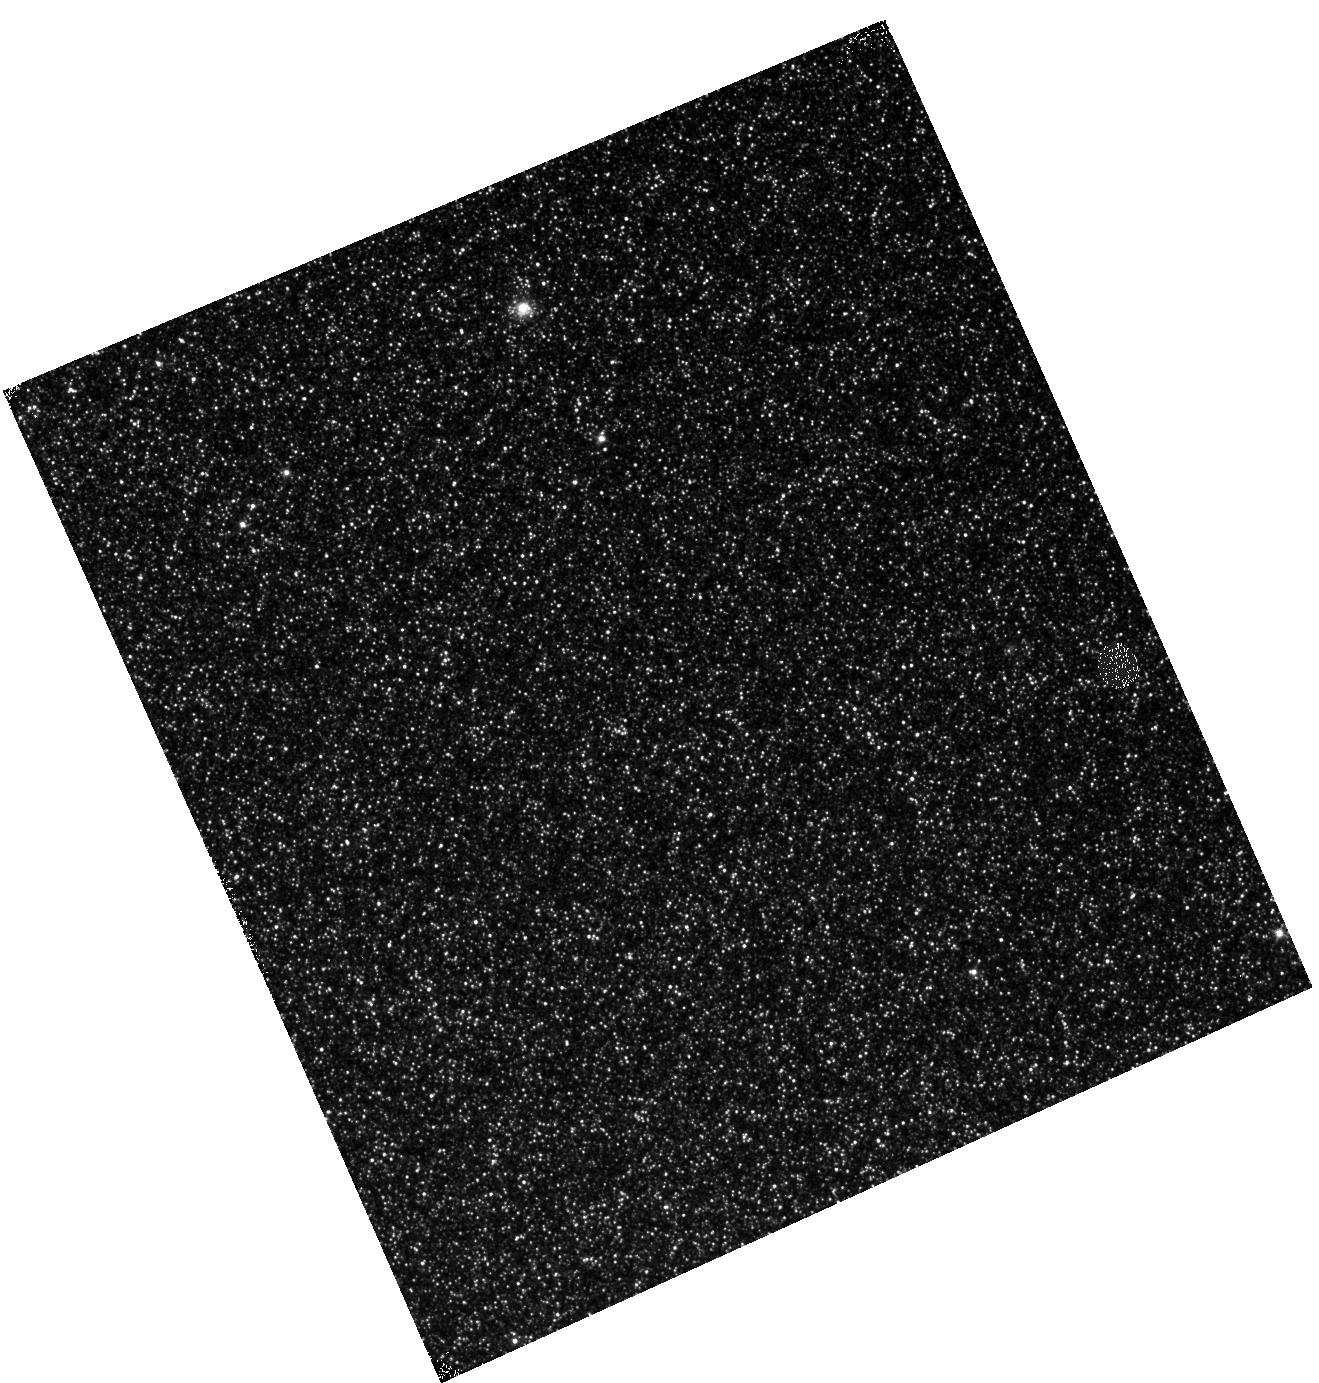
Target: M31-B07-F11-IR. Instrument: WFC3/IR. Filter: F110W. Exposure: 12 min. Observation ID: hst_12113_11_wfc3_ir_f110w_ibfr11

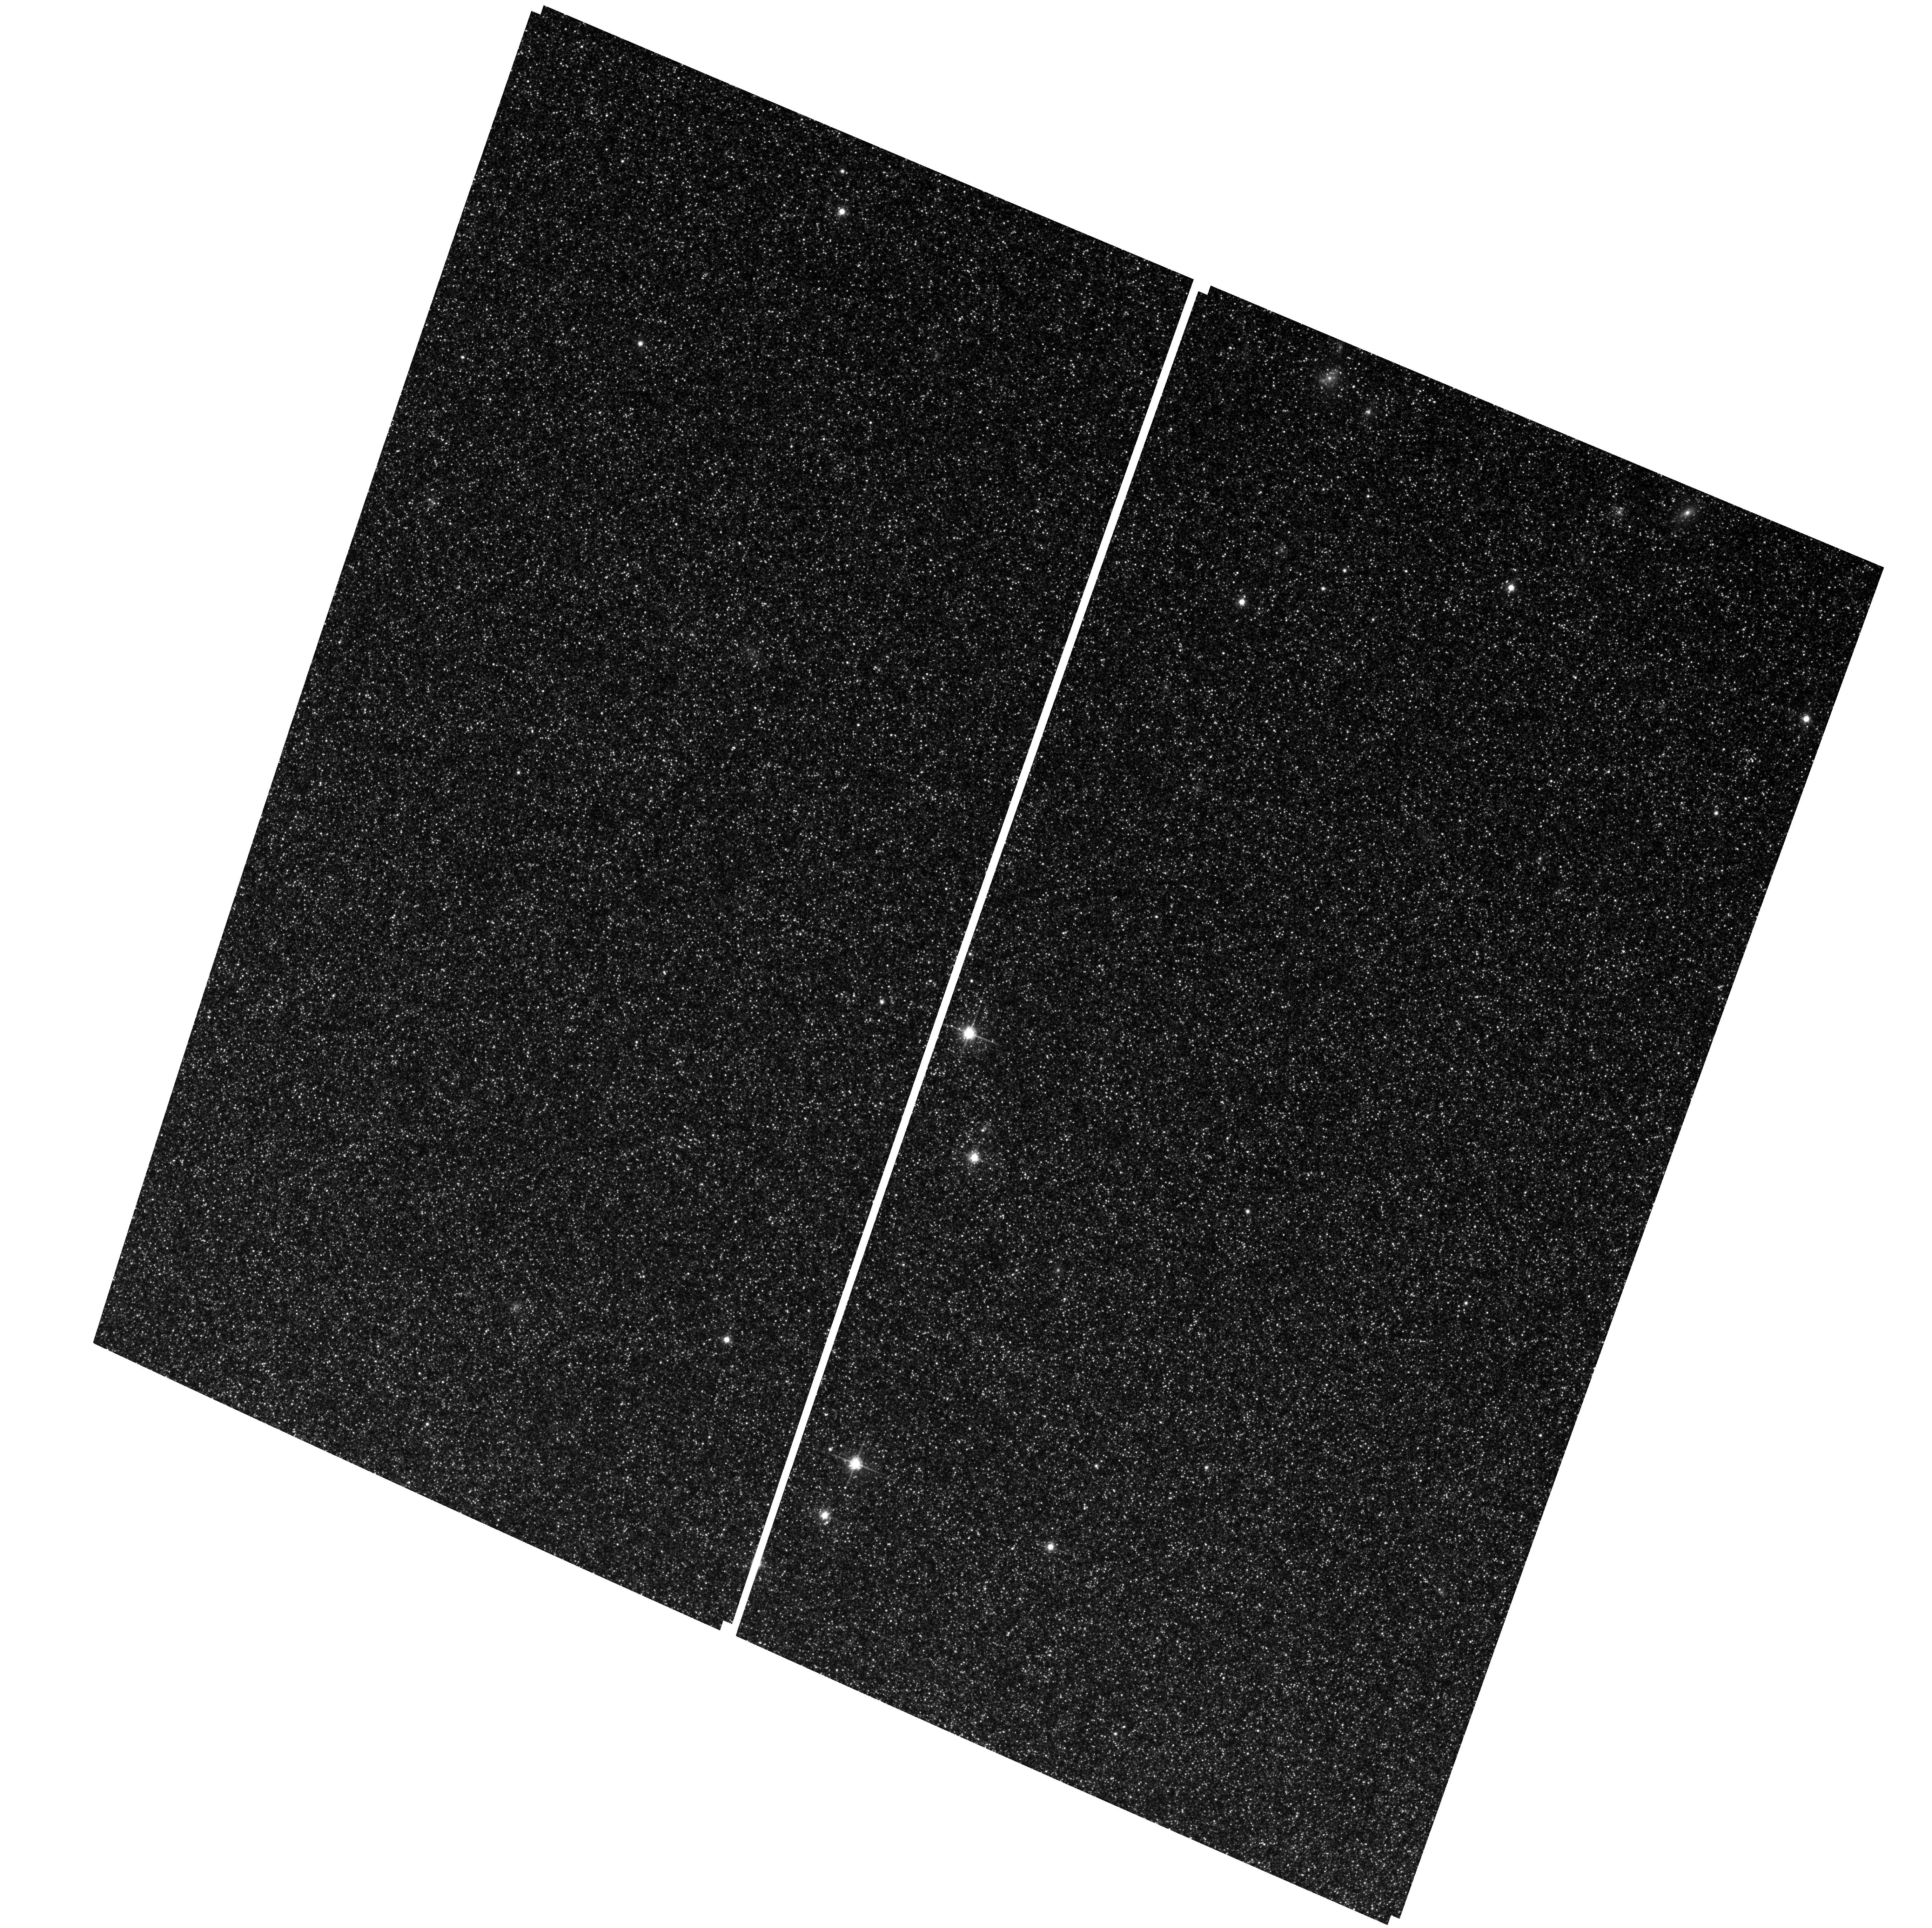
Target: M31-B07-F12-WFC. Instrument: ACS/WFC. Filter: F814W. Exposure: 29 min. Observation ID: hst_12113_09_acs_wfc_f814w_jbfr09

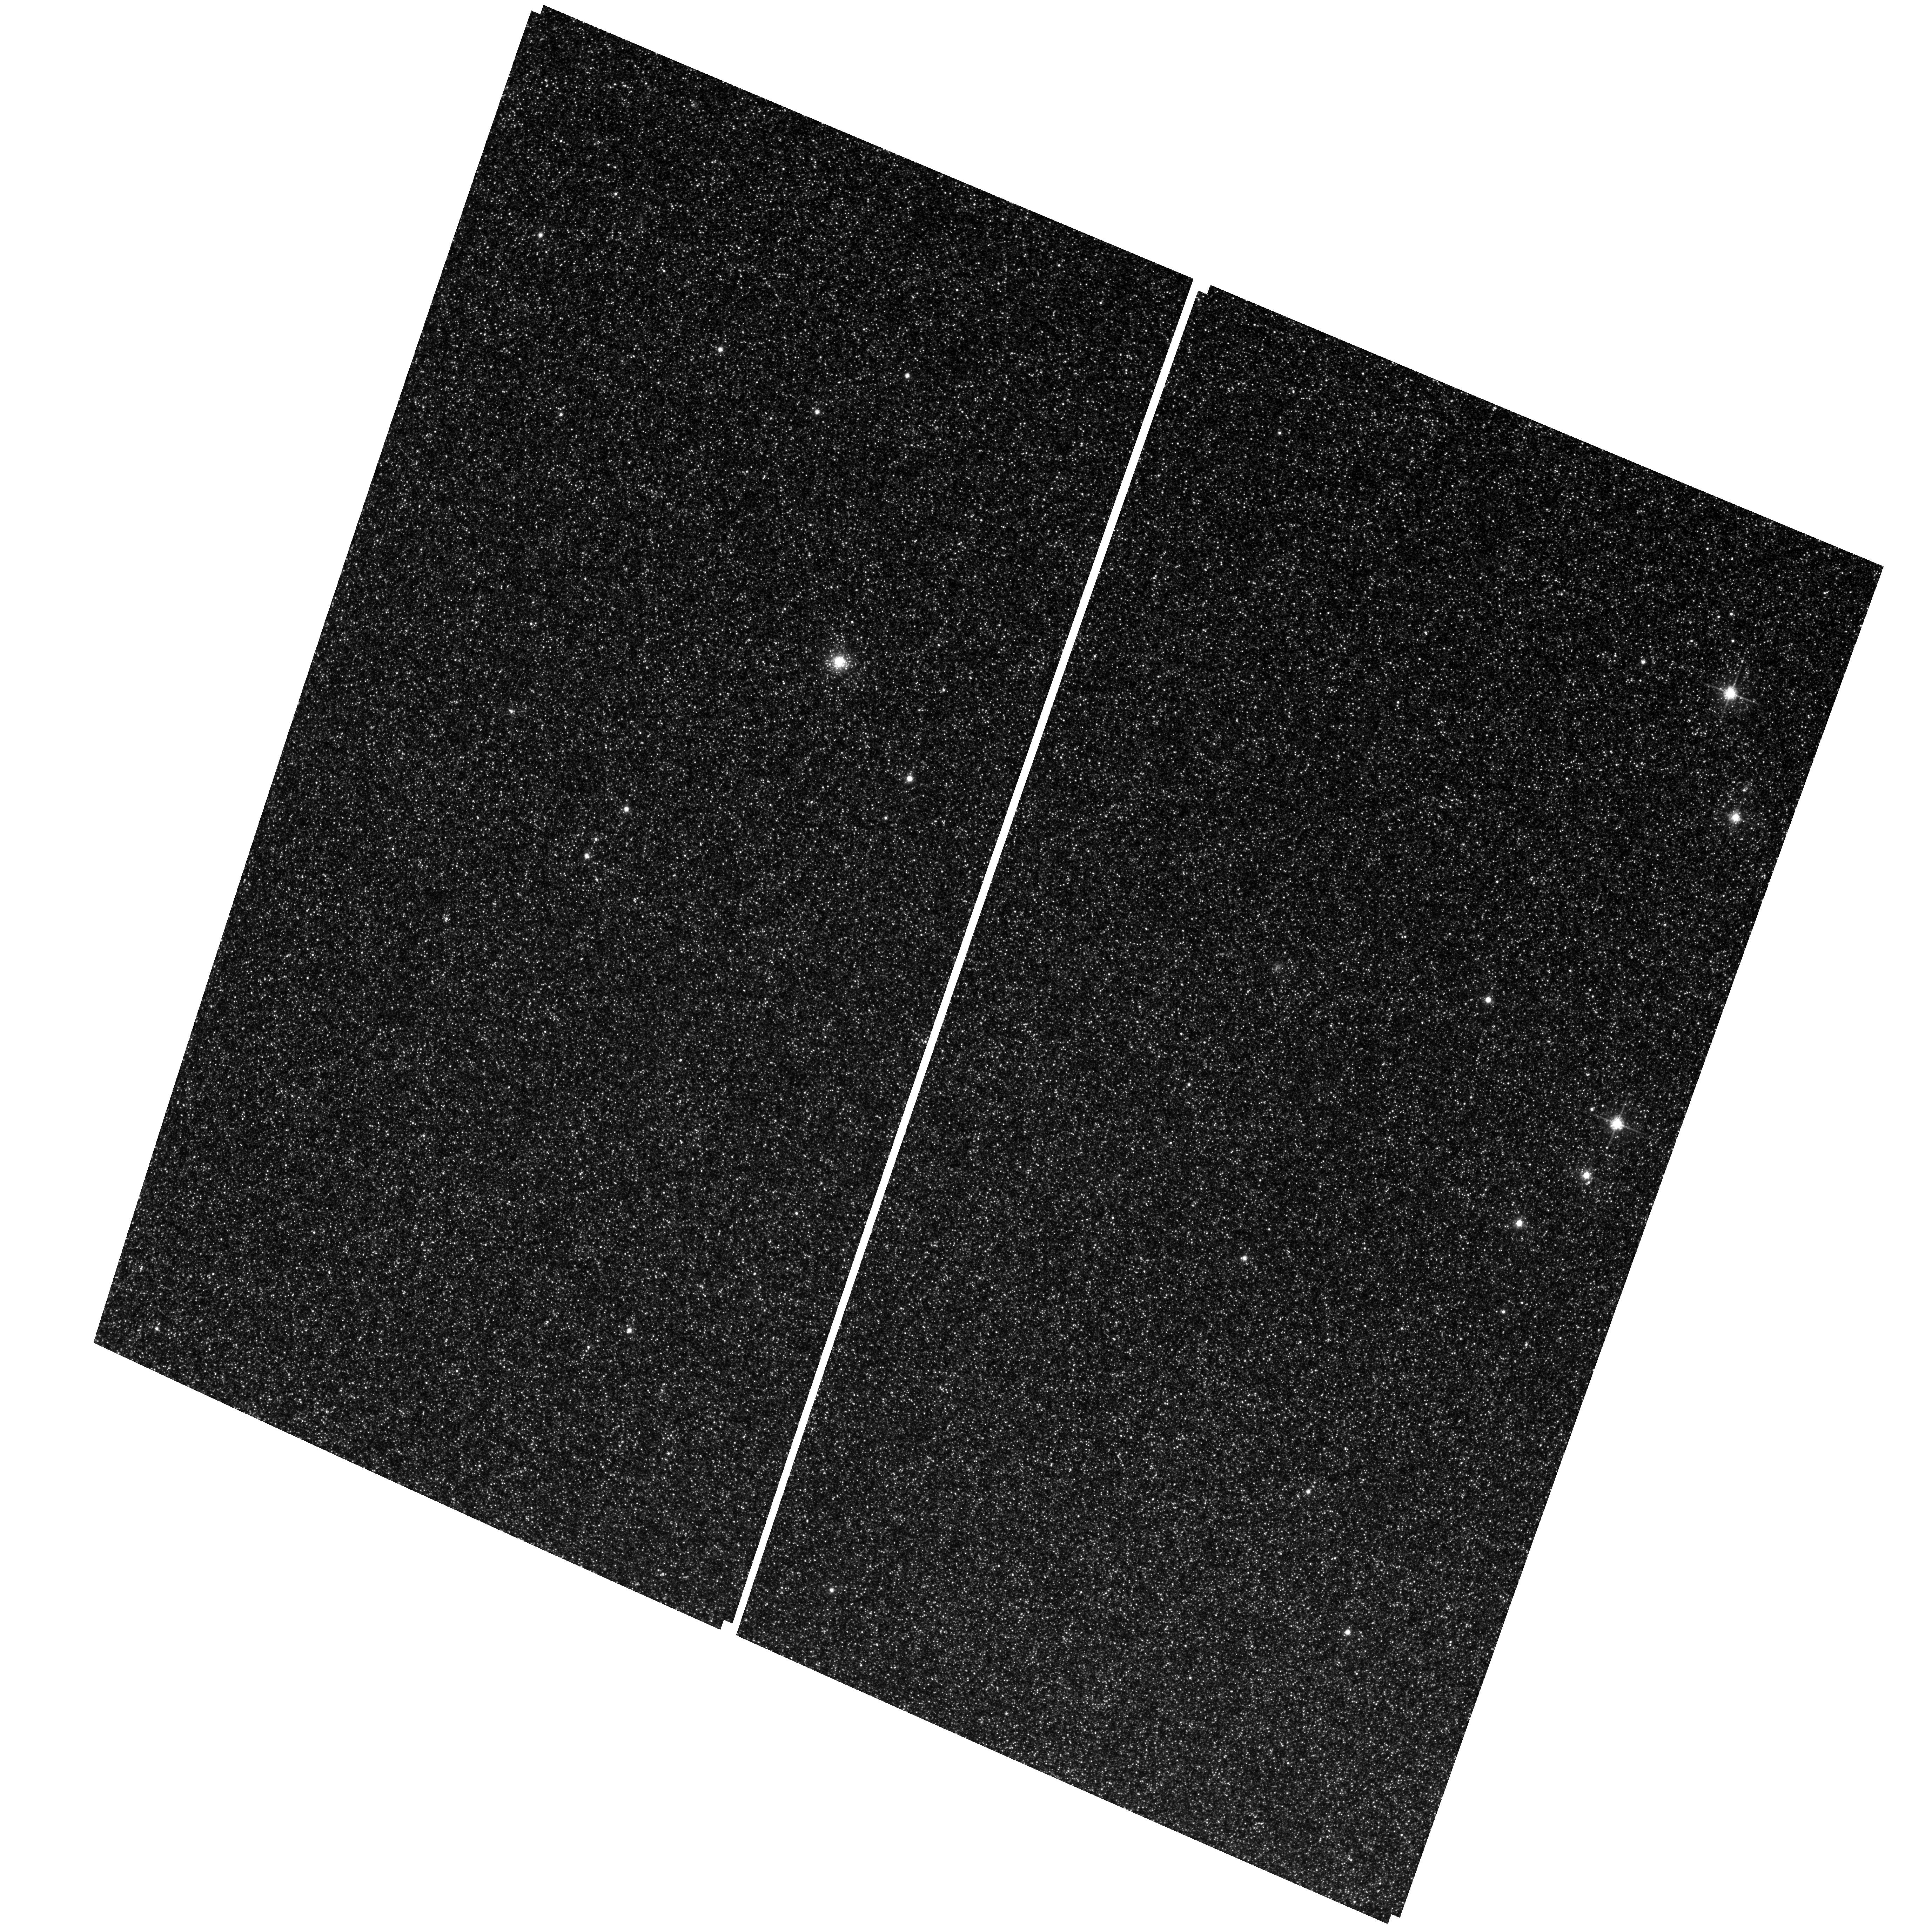
Target: M31-B07-F11-WFC. Instrument: ACS/WFC. Filter: F814W. Exposure: 29 min. Observation ID: hst_12113_08_acs_wfc_f814w_jbfr08

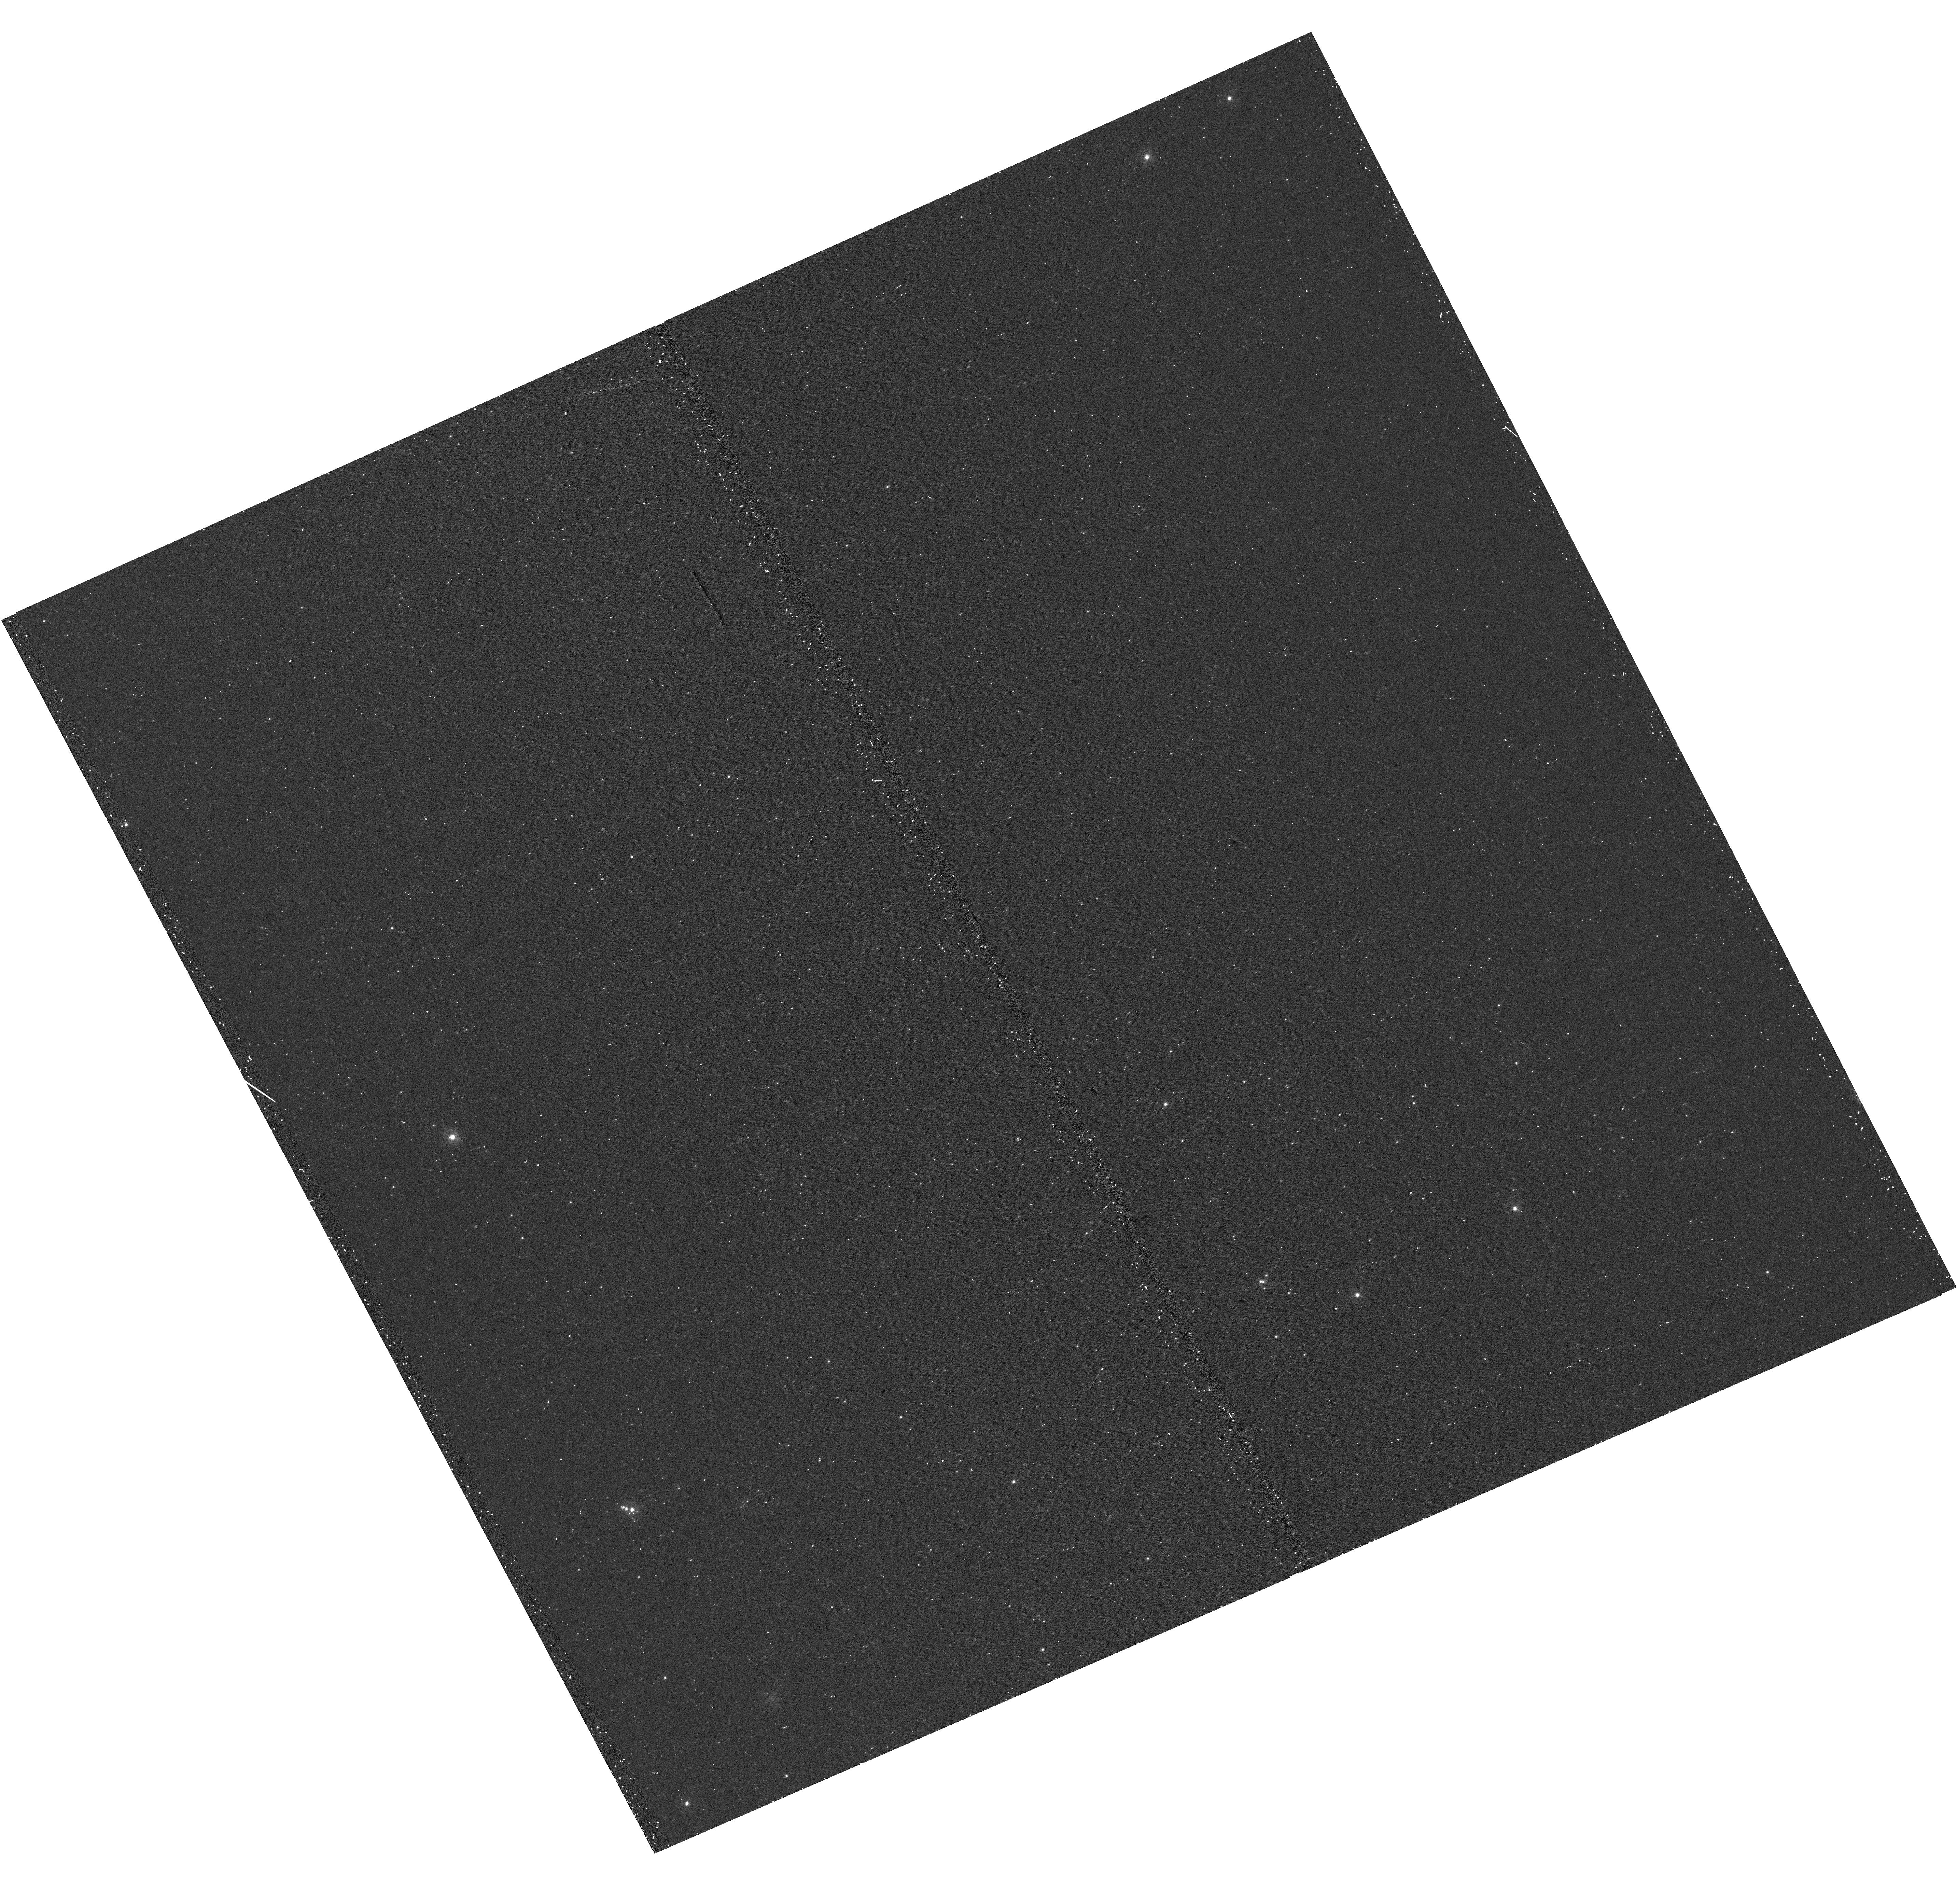
Target: M31-B07-F17-UVIS. Instrument: WFC3/UVIS. Filter: F275W. Exposure: 15 min. Observation ID: hst_12113_17_wfc3_uvis_f275w_ibfr17

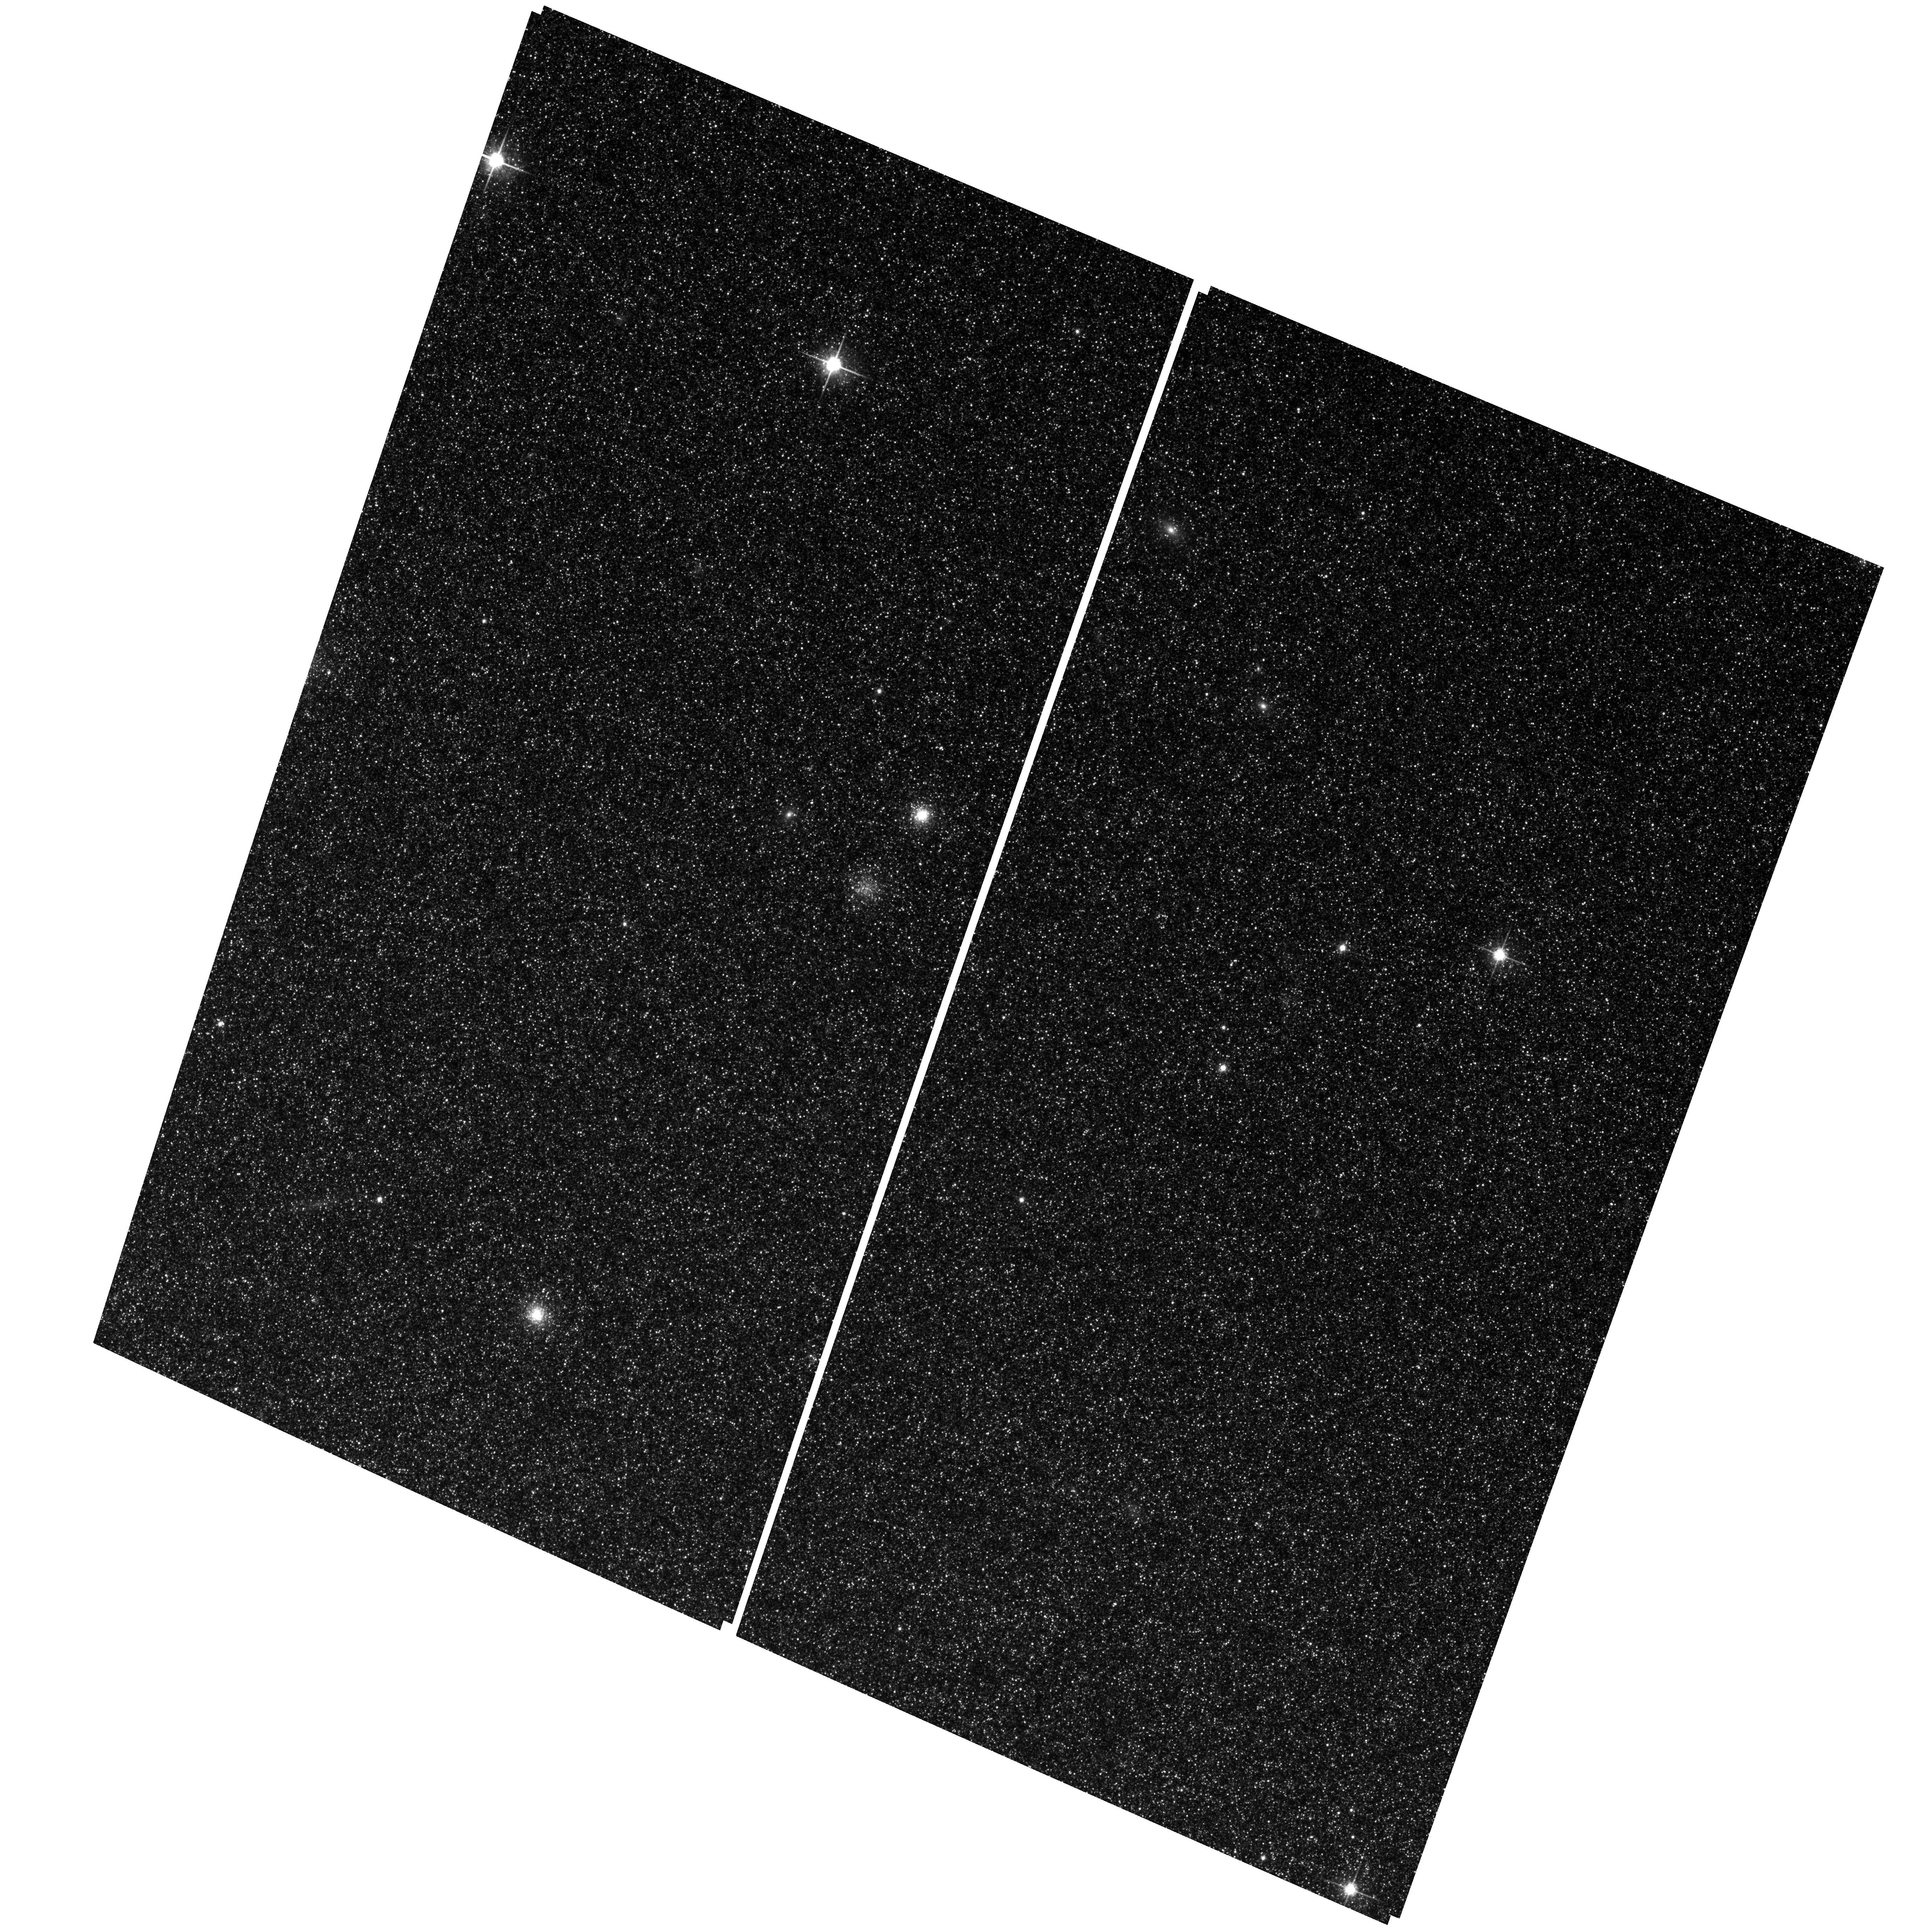
Target: M31-B07-F06-WFC. Instrument: ACS/WFC. Filter: F814W. Exposure: 29 min. Observation ID: hst_12113_03_acs_wfc_f814w_jbfr03

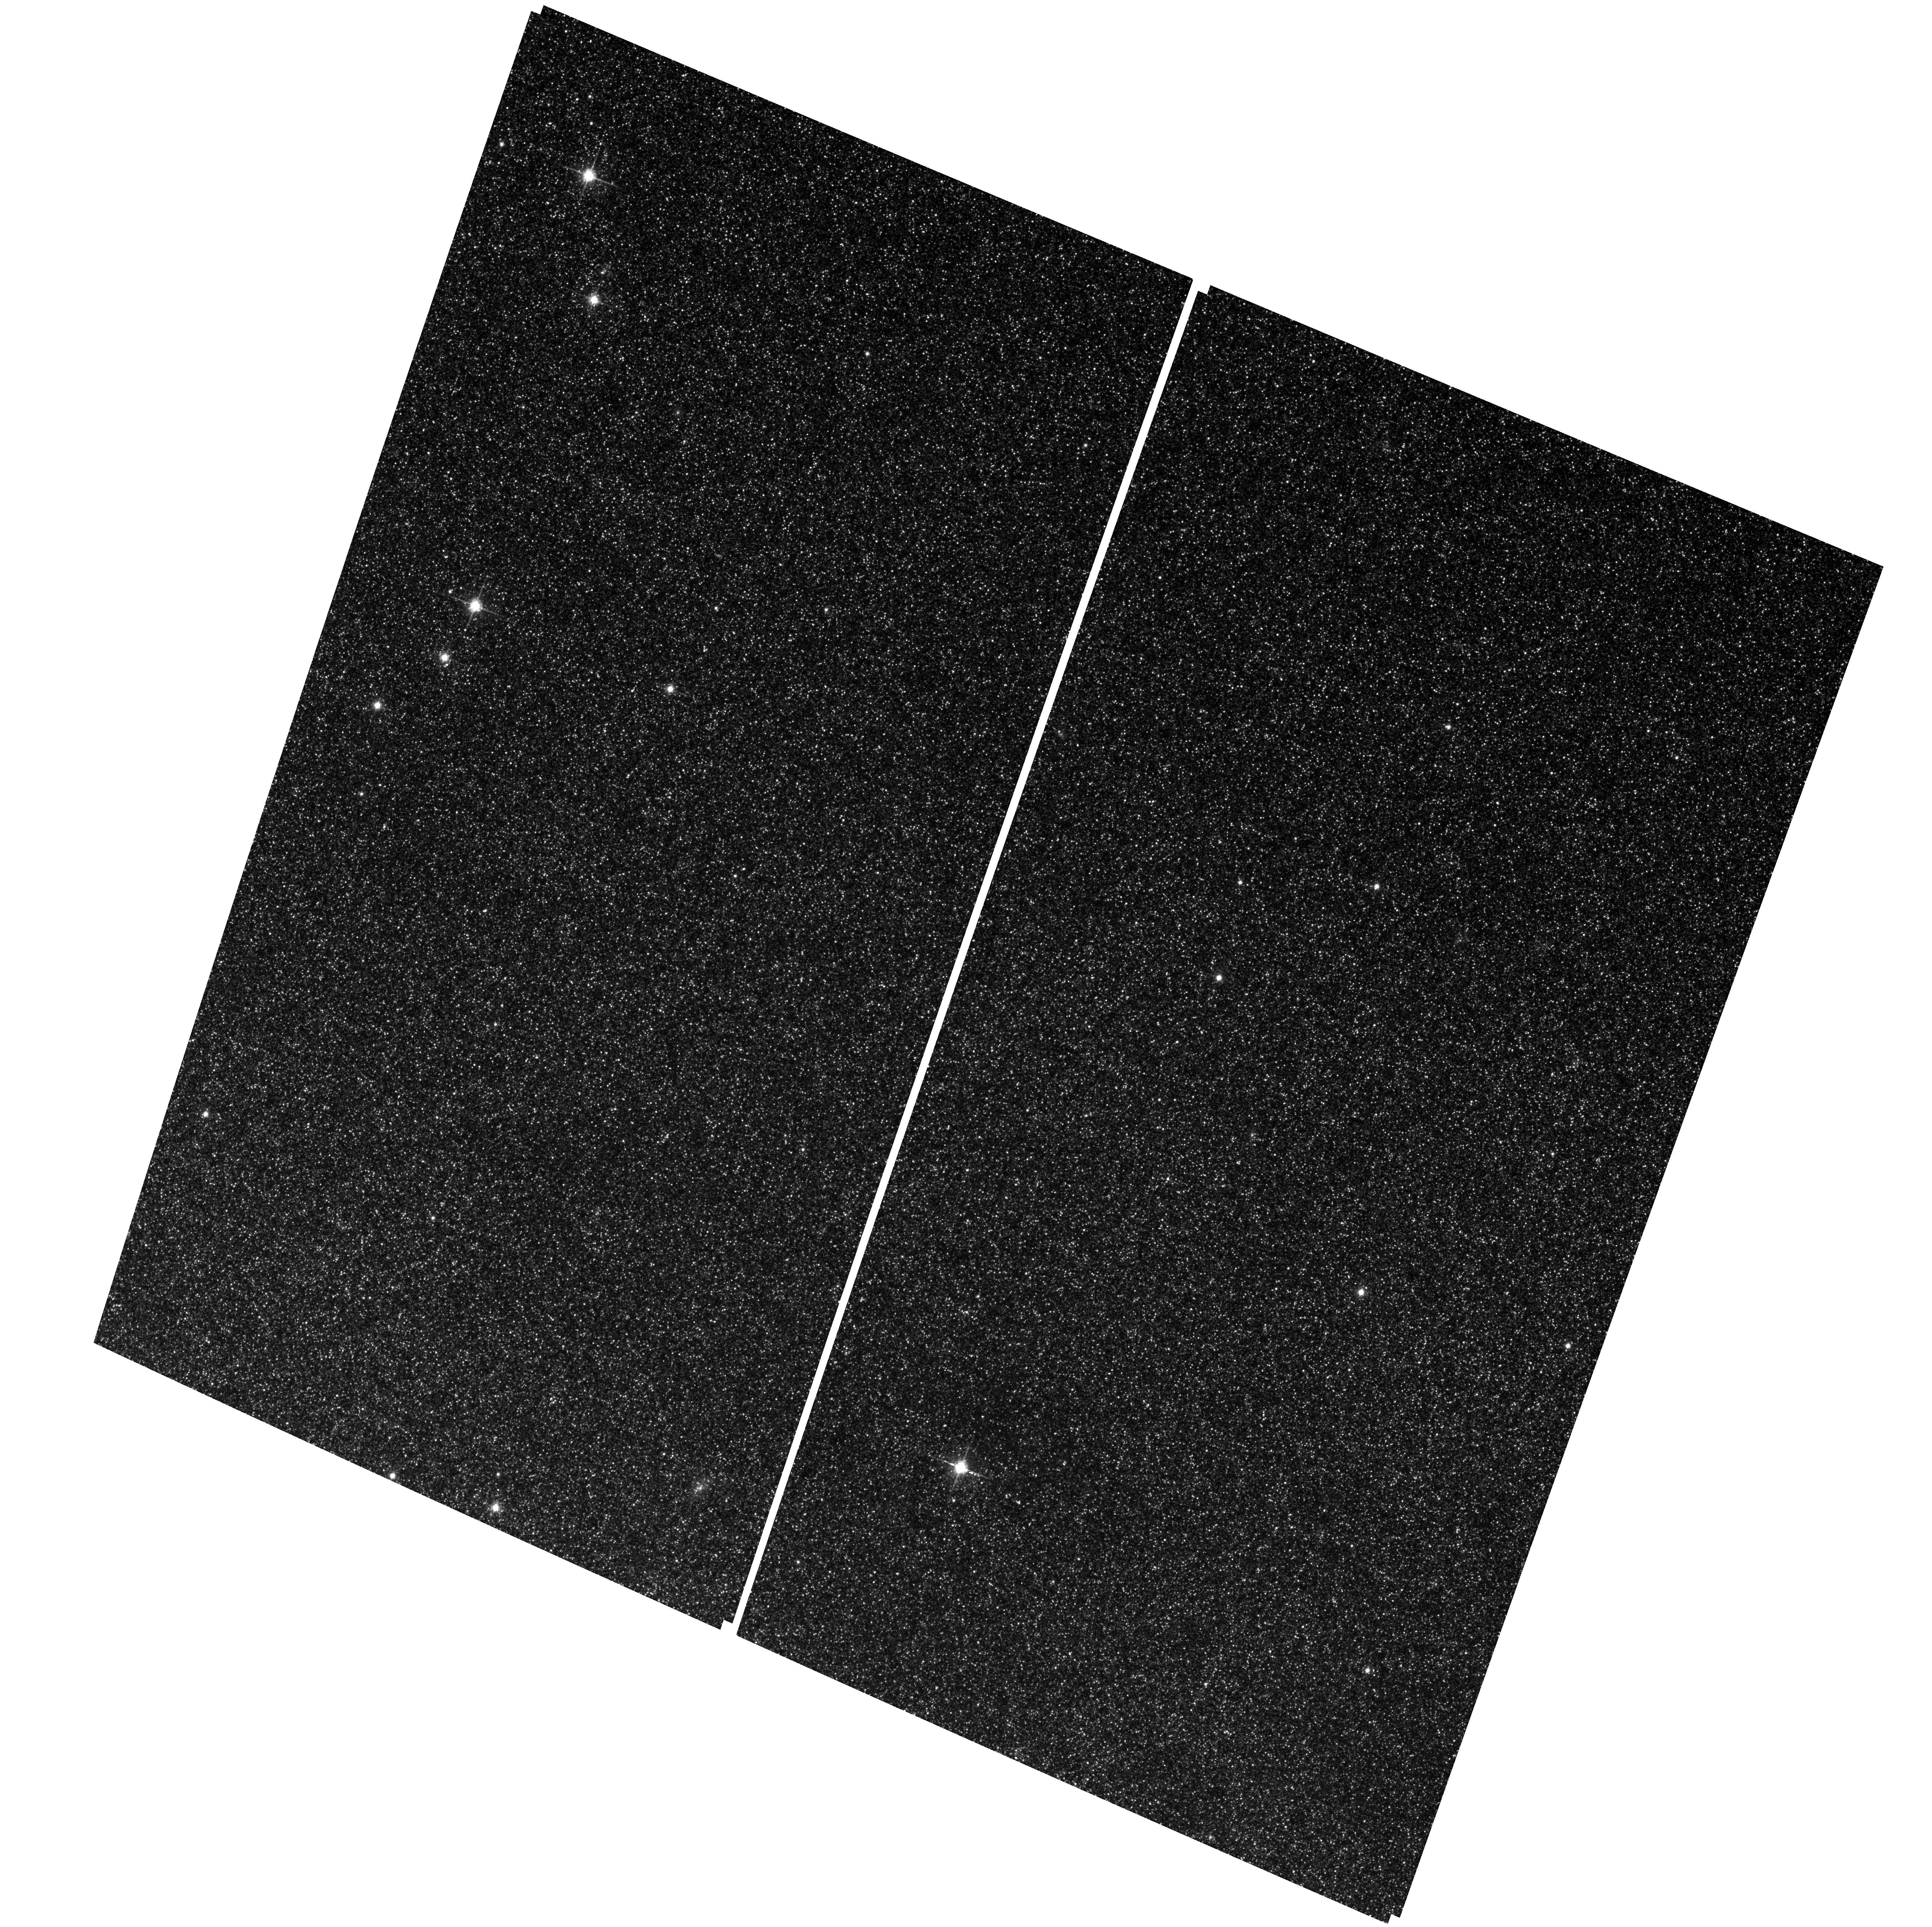
Target: M31-B07-F18-WFC. Instrument: ACS/WFC. Filter: F814W. Exposure: 29 min. Observation ID: hst_12113_15_acs_wfc_f814w_jbfr15

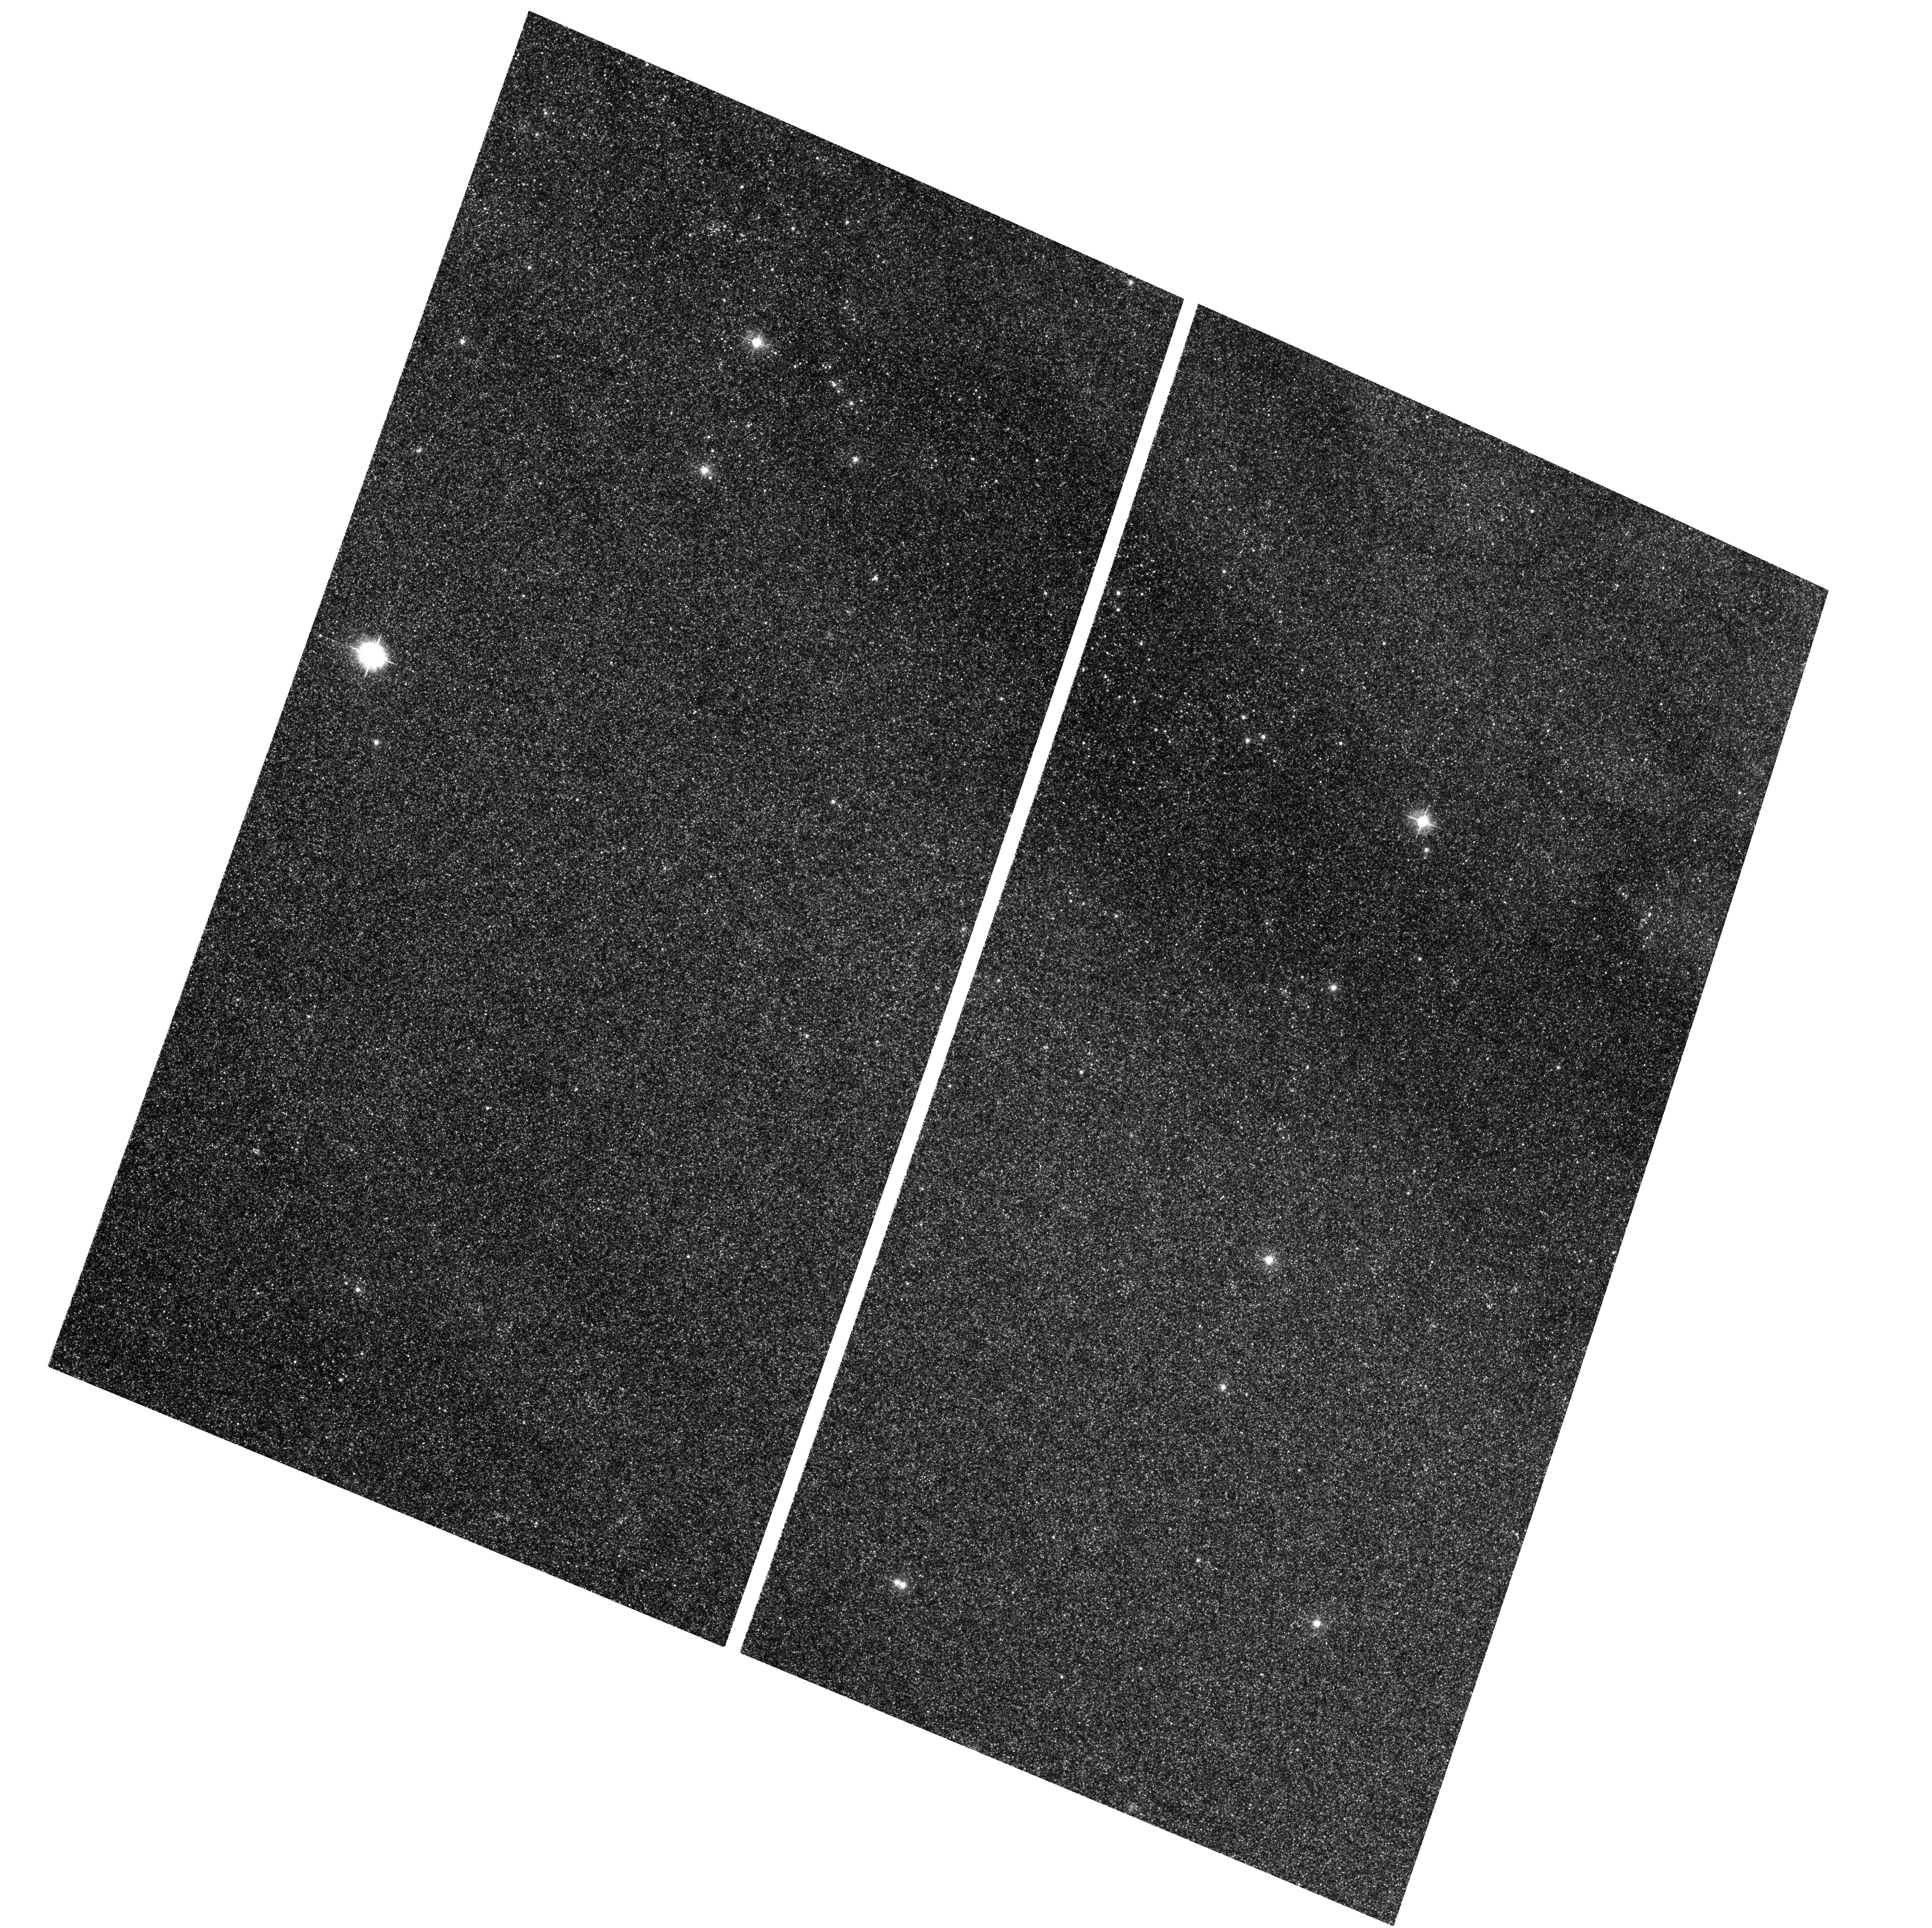
Target: M31-B07-F13-WFC. Instrument: ACS/WFC. Filter: F475W. Exposure: 29 min. Observation ID: hst_12113_16_acs_wfc_f475w_jbfr16

A Panchromatic Hubble Andromeda Treasury - I (PI: Dalcanton, Julianne)

We propose to image the north east quadrant of M31 to deep limits in the UV, optical, and near-IR. HST imaging should resolve the galaxy into more than 100 million stars, all with common distances and foreground extinctions. UV through NIR stellar photometry (F275W, F336W with WFC3/UVIS, F475W and F814W with ACS/WFC, and F110W and F160W with WFC3/NIR) will provide effective temperatures for a wide range of spectral types, while simultaneously mapping M31's extinction. Our central science drivers are to: understand high-mass variations in the stellar IMF as a function of SFR intensity and metallicity; capture the spatially-resolved star formation history of M31; study a vast sample of stellar clusters with a range of ages and metallicities. These are central to understanding stellar evolution and clustered star formation; constraining ISM energetics; and understanding the counterparts and environments of transient objects (novae, SNe, variable stars, x-ray sources, etc.). As its legacy, this survey adds M31 to the Milky Way and Magellanic Clouds as a fundamental calibrator of stellar evolution and star-formation processes for understanding the stellar populations of distant galaxies. Effective exposure times are 977s in F275W, 1368s in F336W, 4040s in F475W, 4042s in F814W, 699s in F110W, and 1796s in F160W, including short exposures to avoid saturation of bright sources. These depths will produce photon-limited images in the UV. Images will be crowding-limited in the optical and NIR, but will reach below the red clump at all radii. The images will reach the Nyquist sampling limit in F160W, F475W, and F814W.